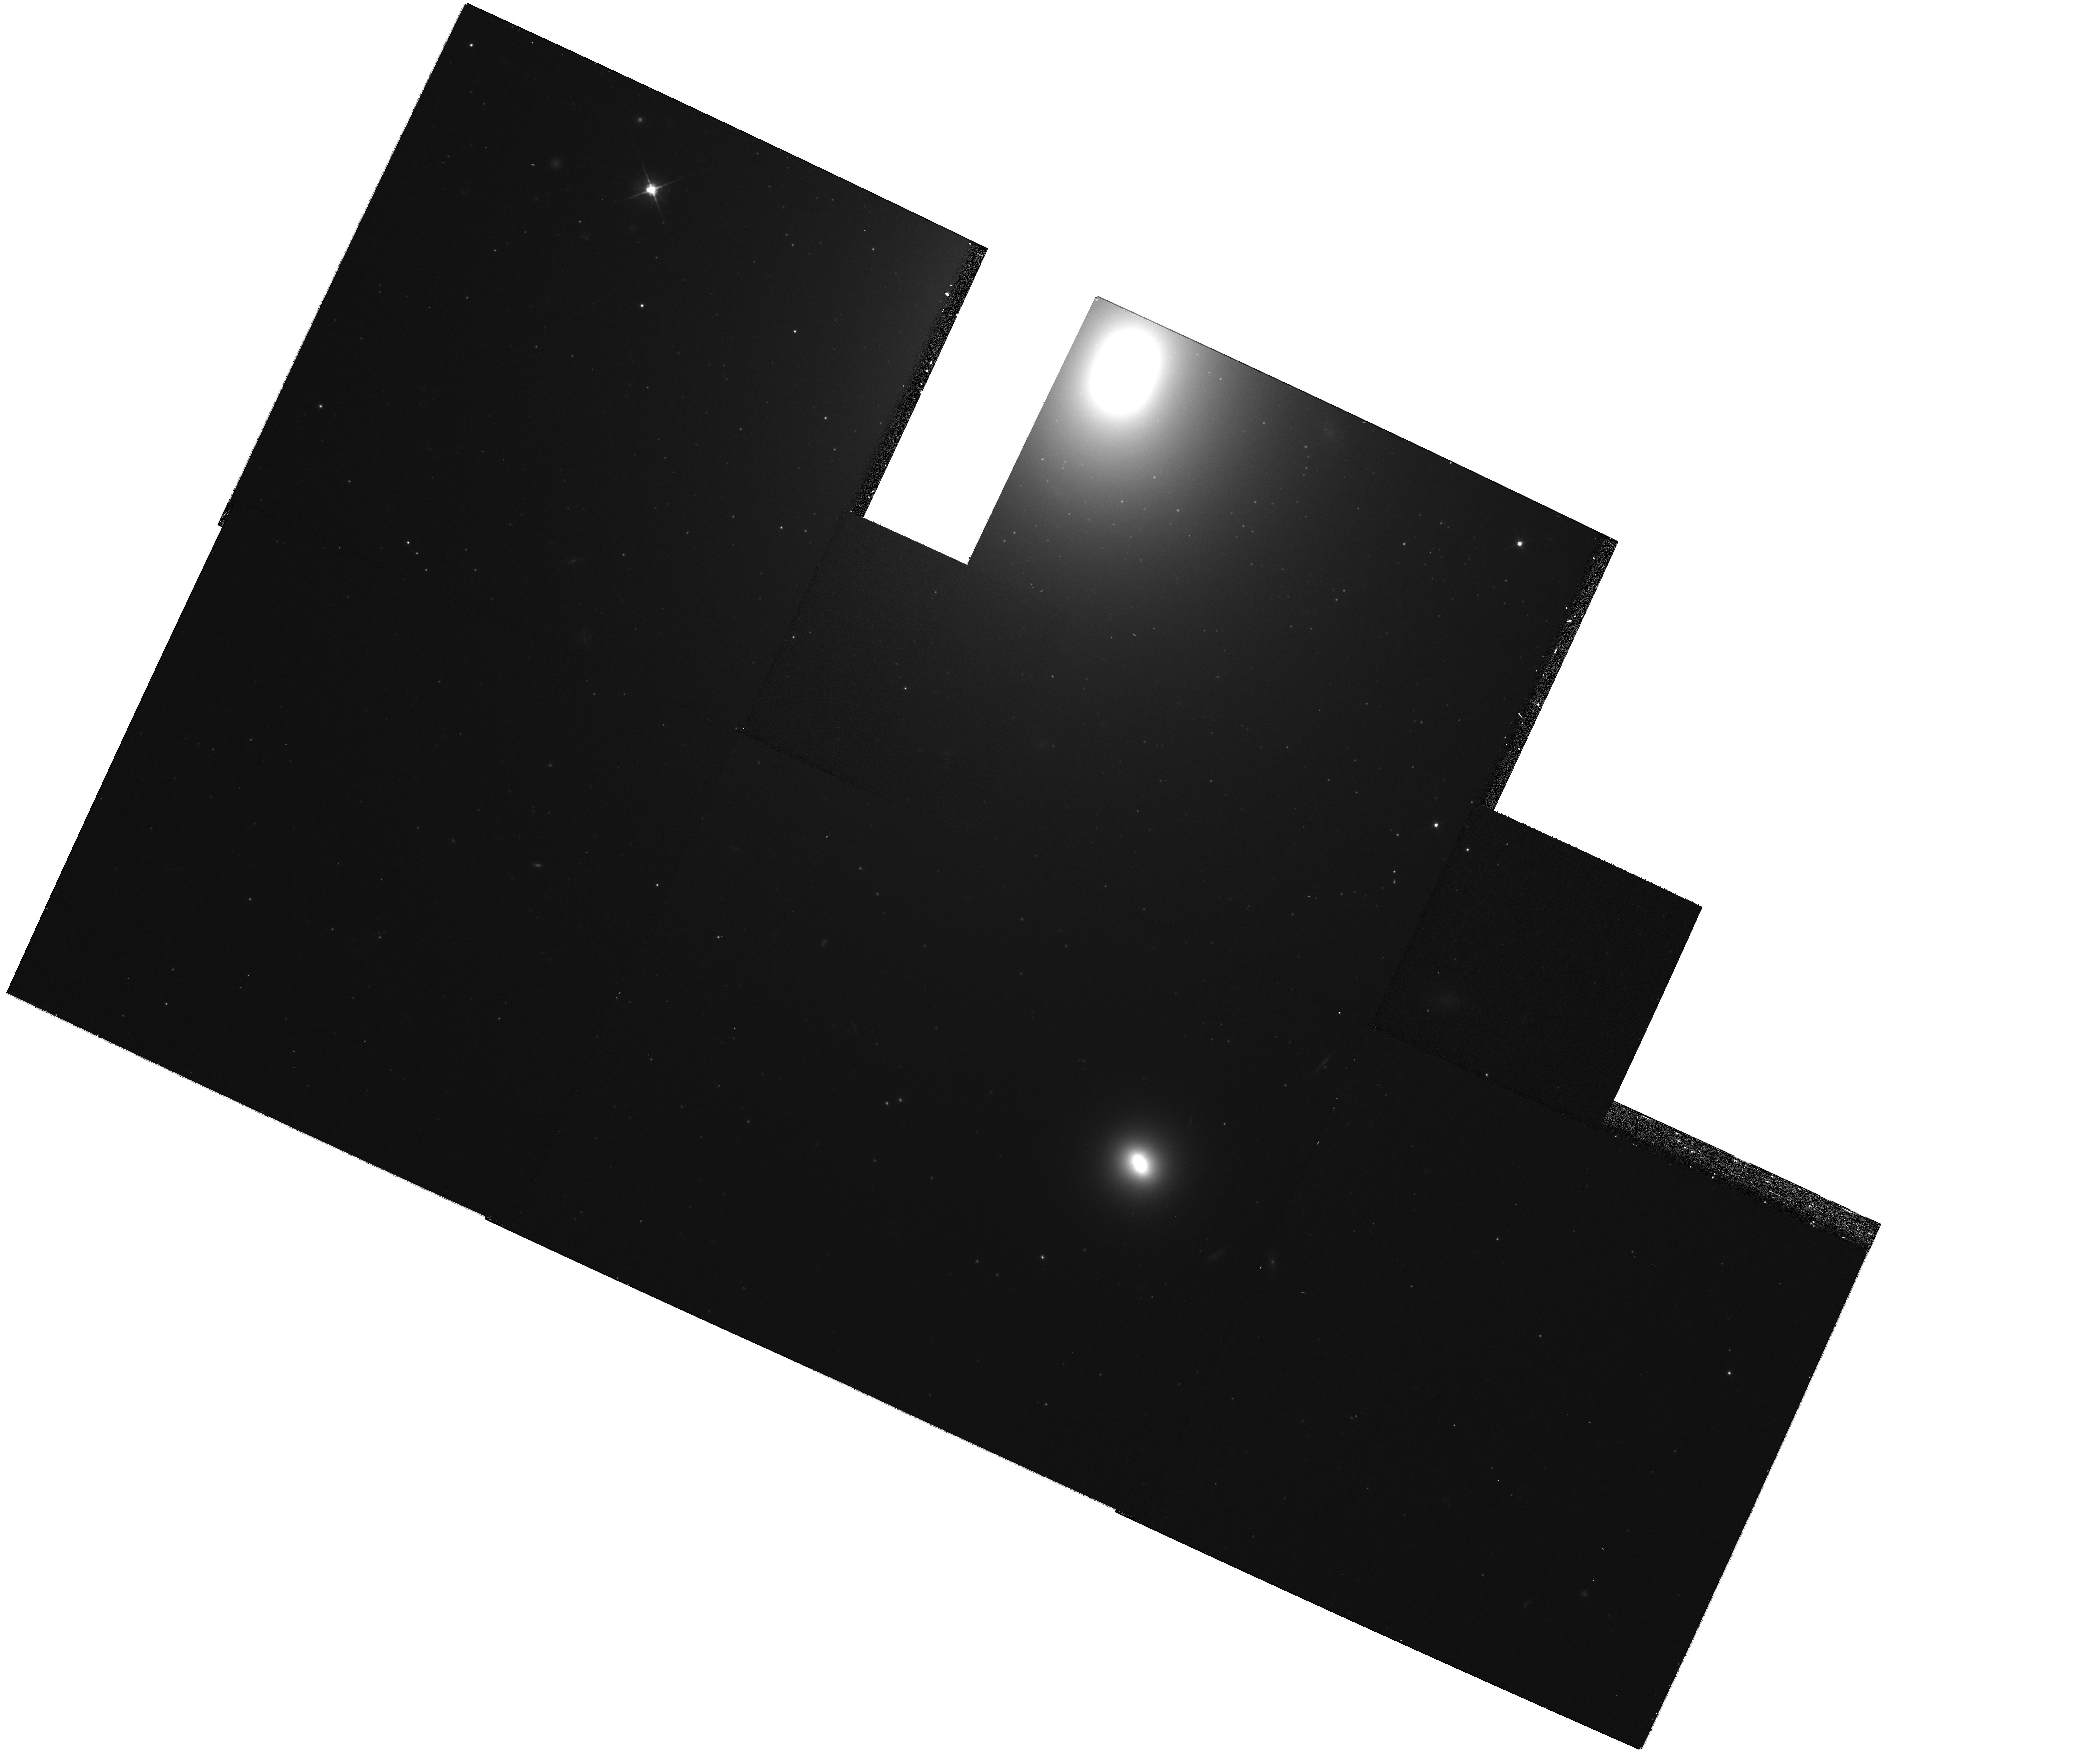
Target: NGC-4261-WFPC2-MOSAIC-CENTER. Instrument: WFPC2/PC. Filter: F606W. Exposure: 27 min. Observation ID: hst_11339_b1_wfpc2_pc_f606w_ua5nb1

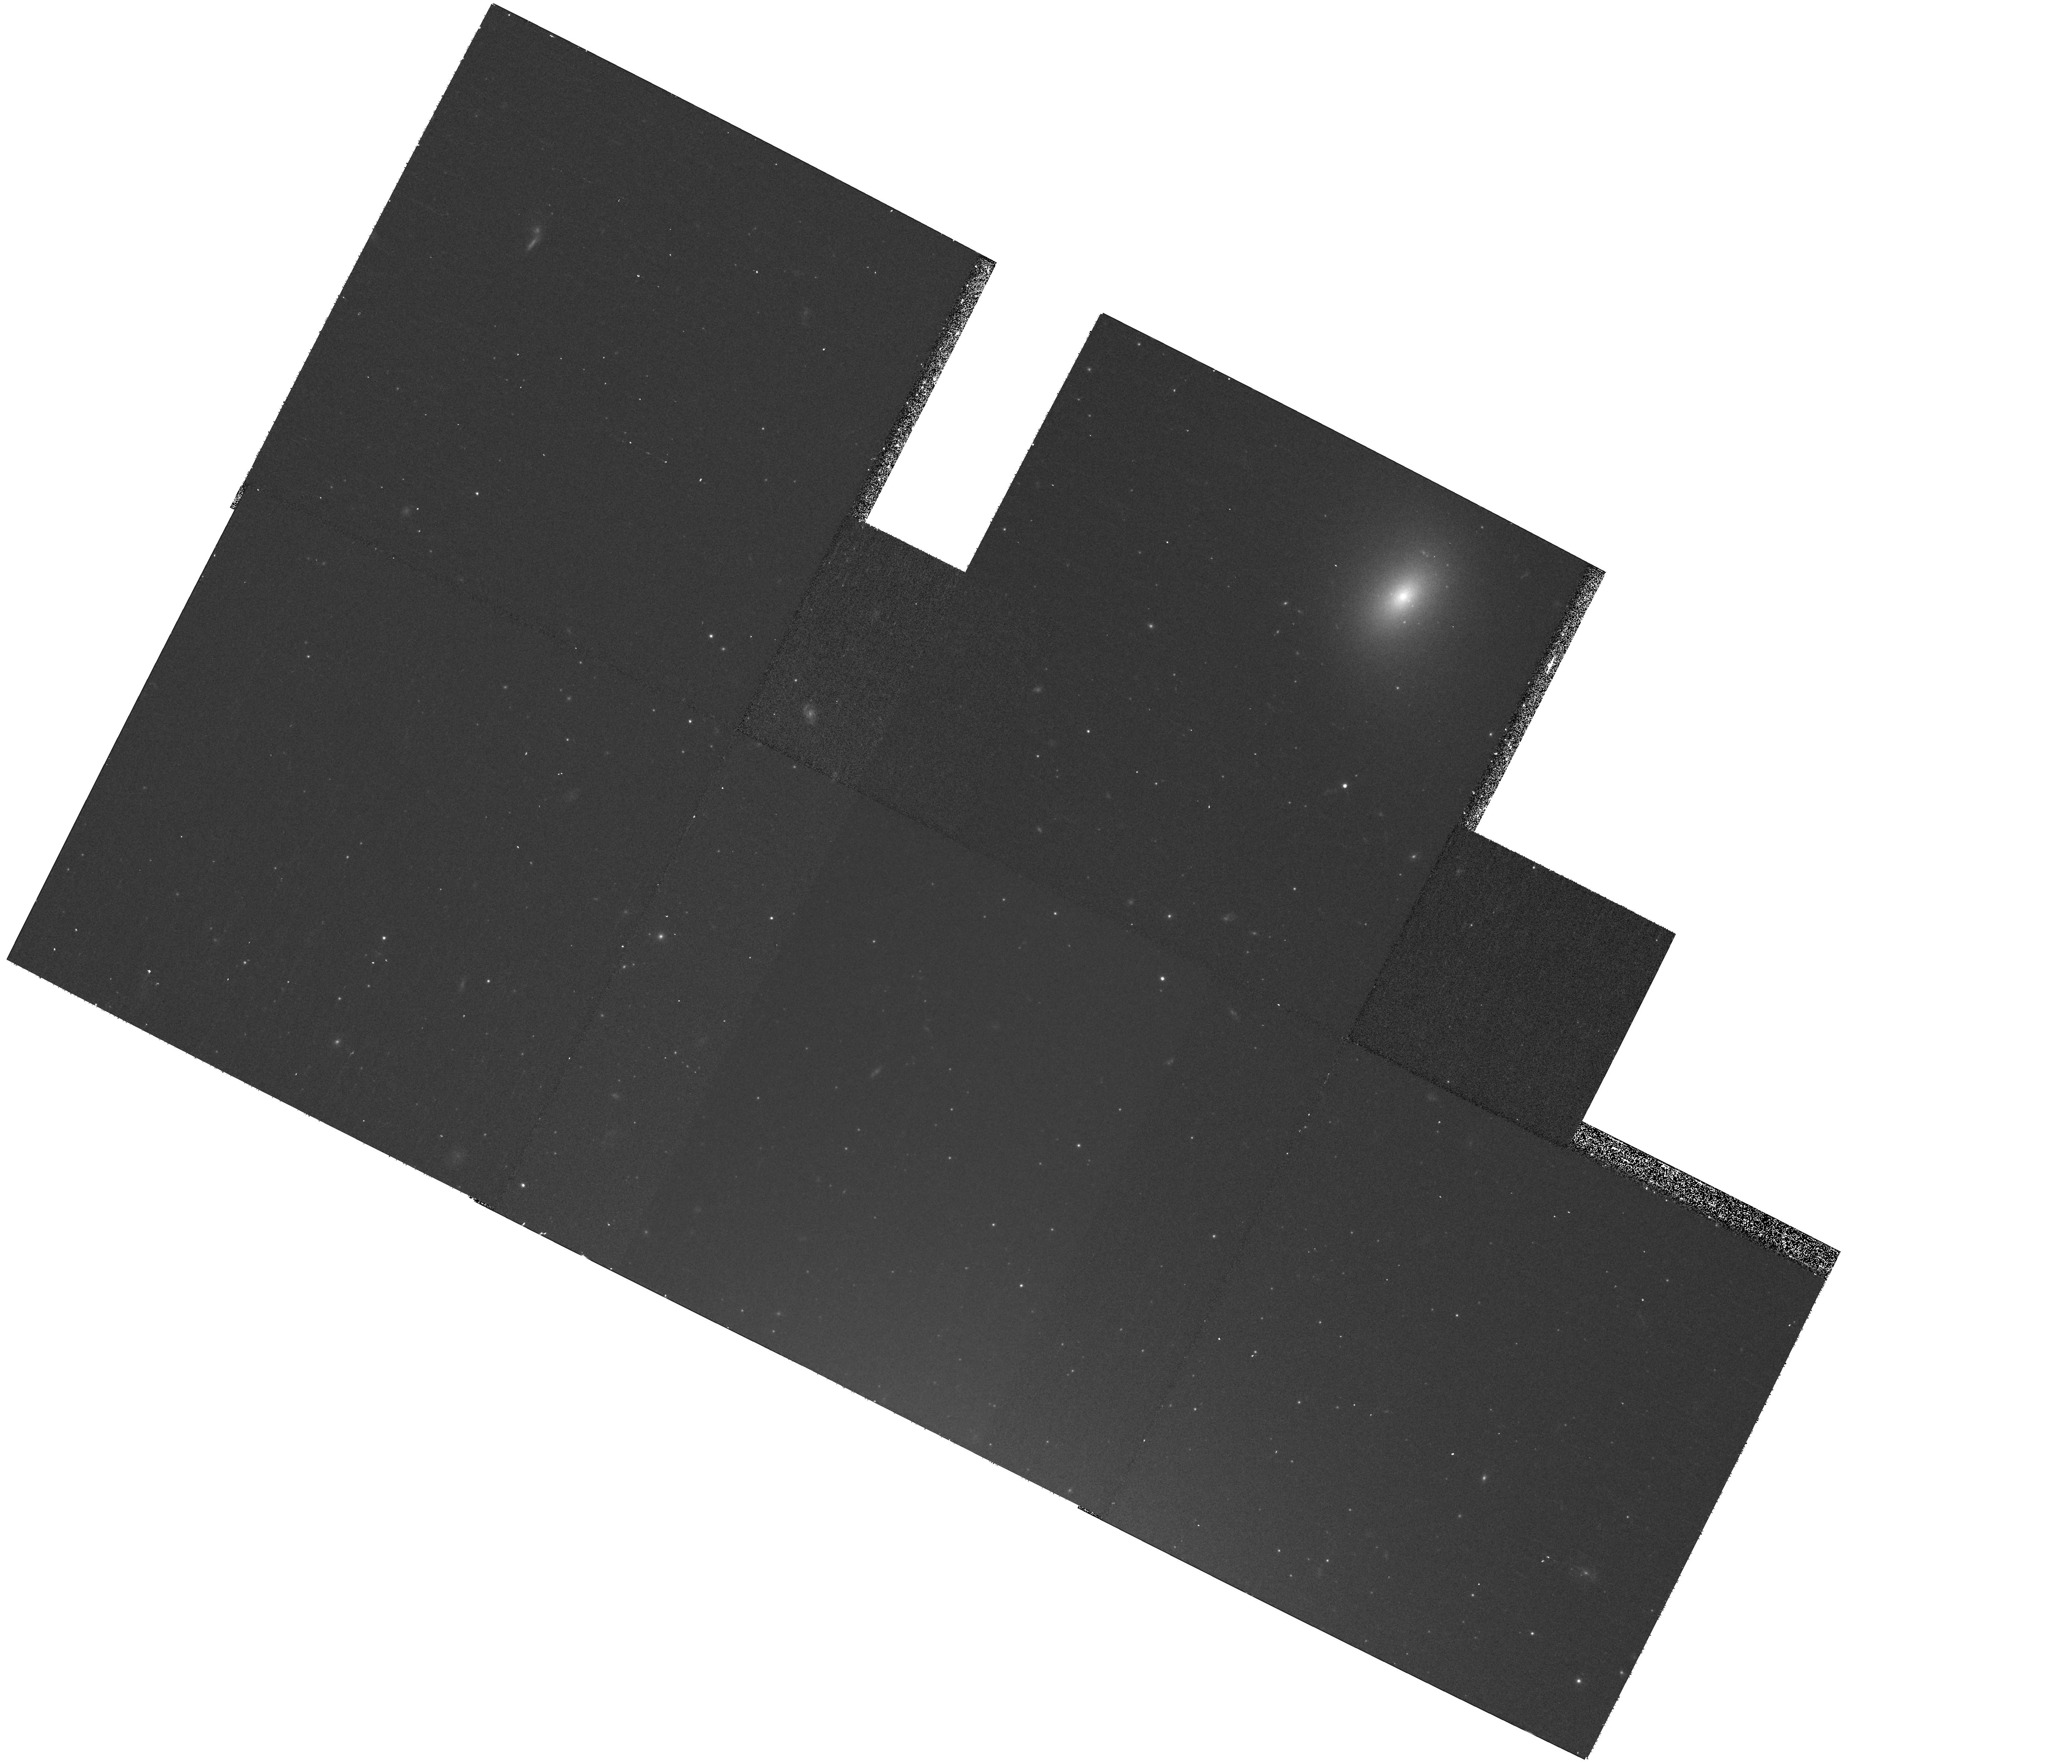
Target: NGC-4261-WFPC2-MOSAIC-CENTER. Instrument: WFPC2/PC. Filter: F814W. Exposure: 27 min. Observation ID: hst_11339_03_wfpc2_pc_f814w_ua5n03

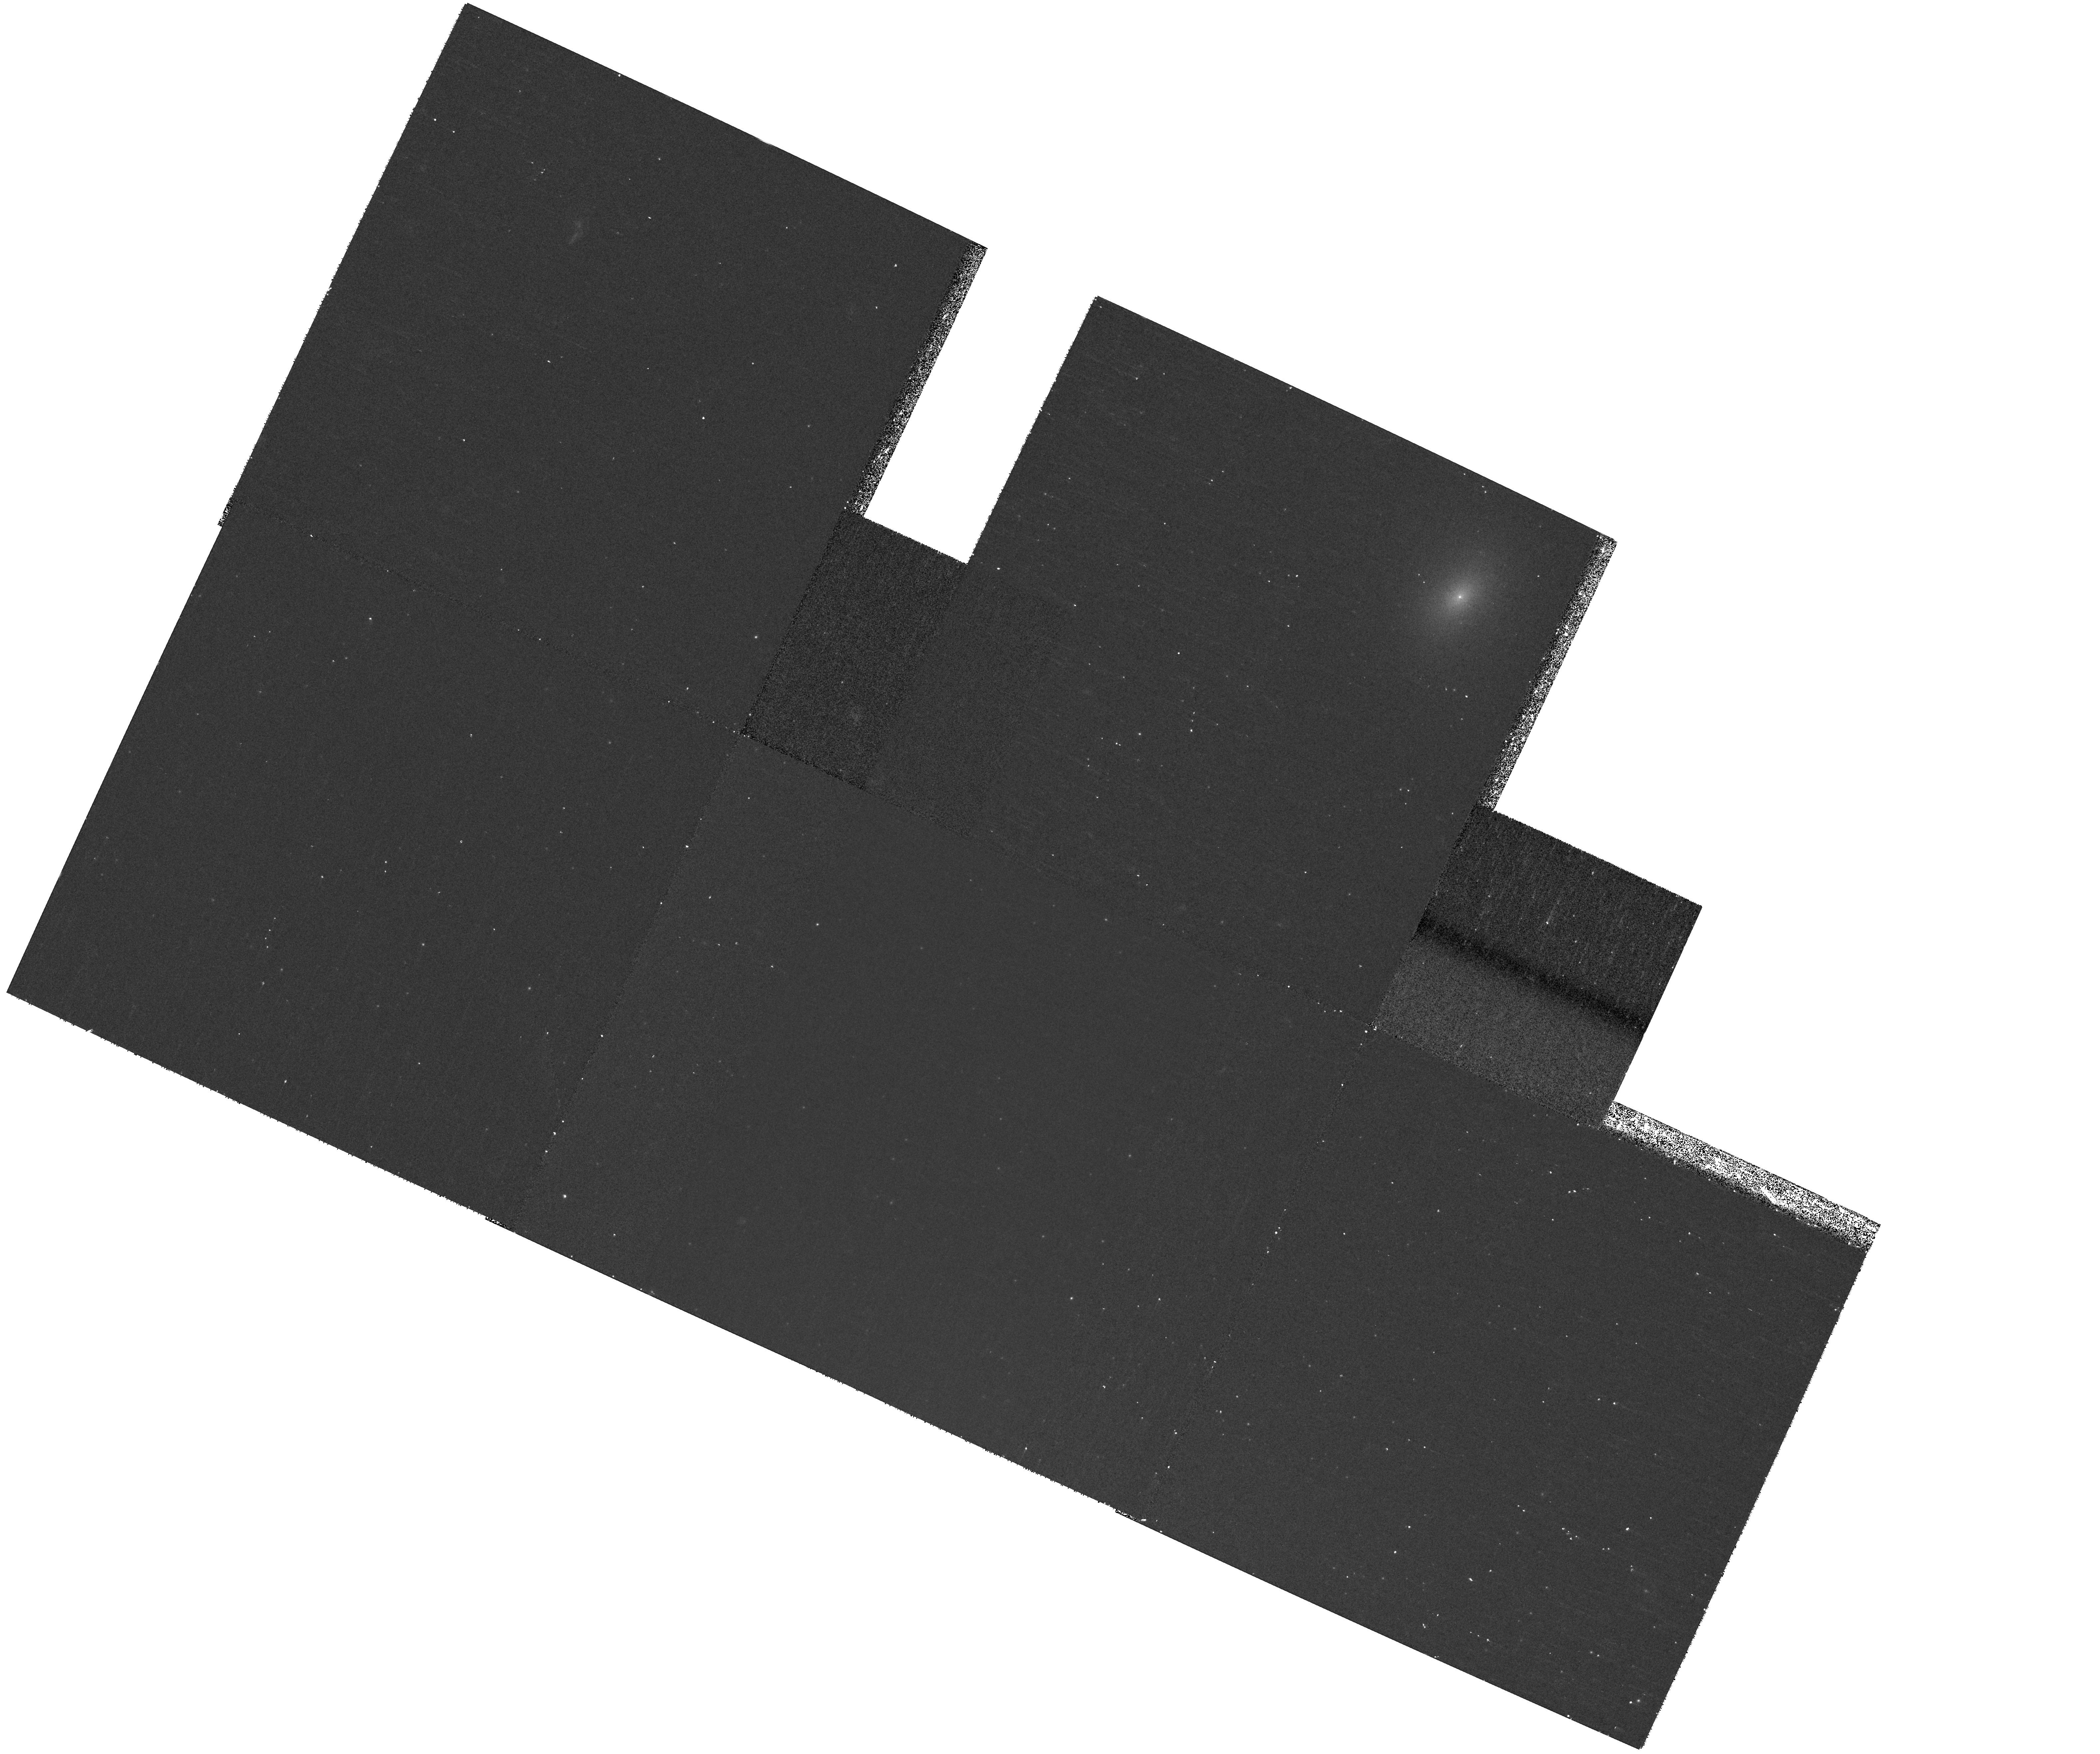
Target: NGC-4261-WFPC2-MOSAIC-CENTER. Instrument: WFPC2/PC. Filter: F450W. Exposure: 27 min. Observation ID: hst_11339_02_wfpc2_pc_f450w_ua5n02

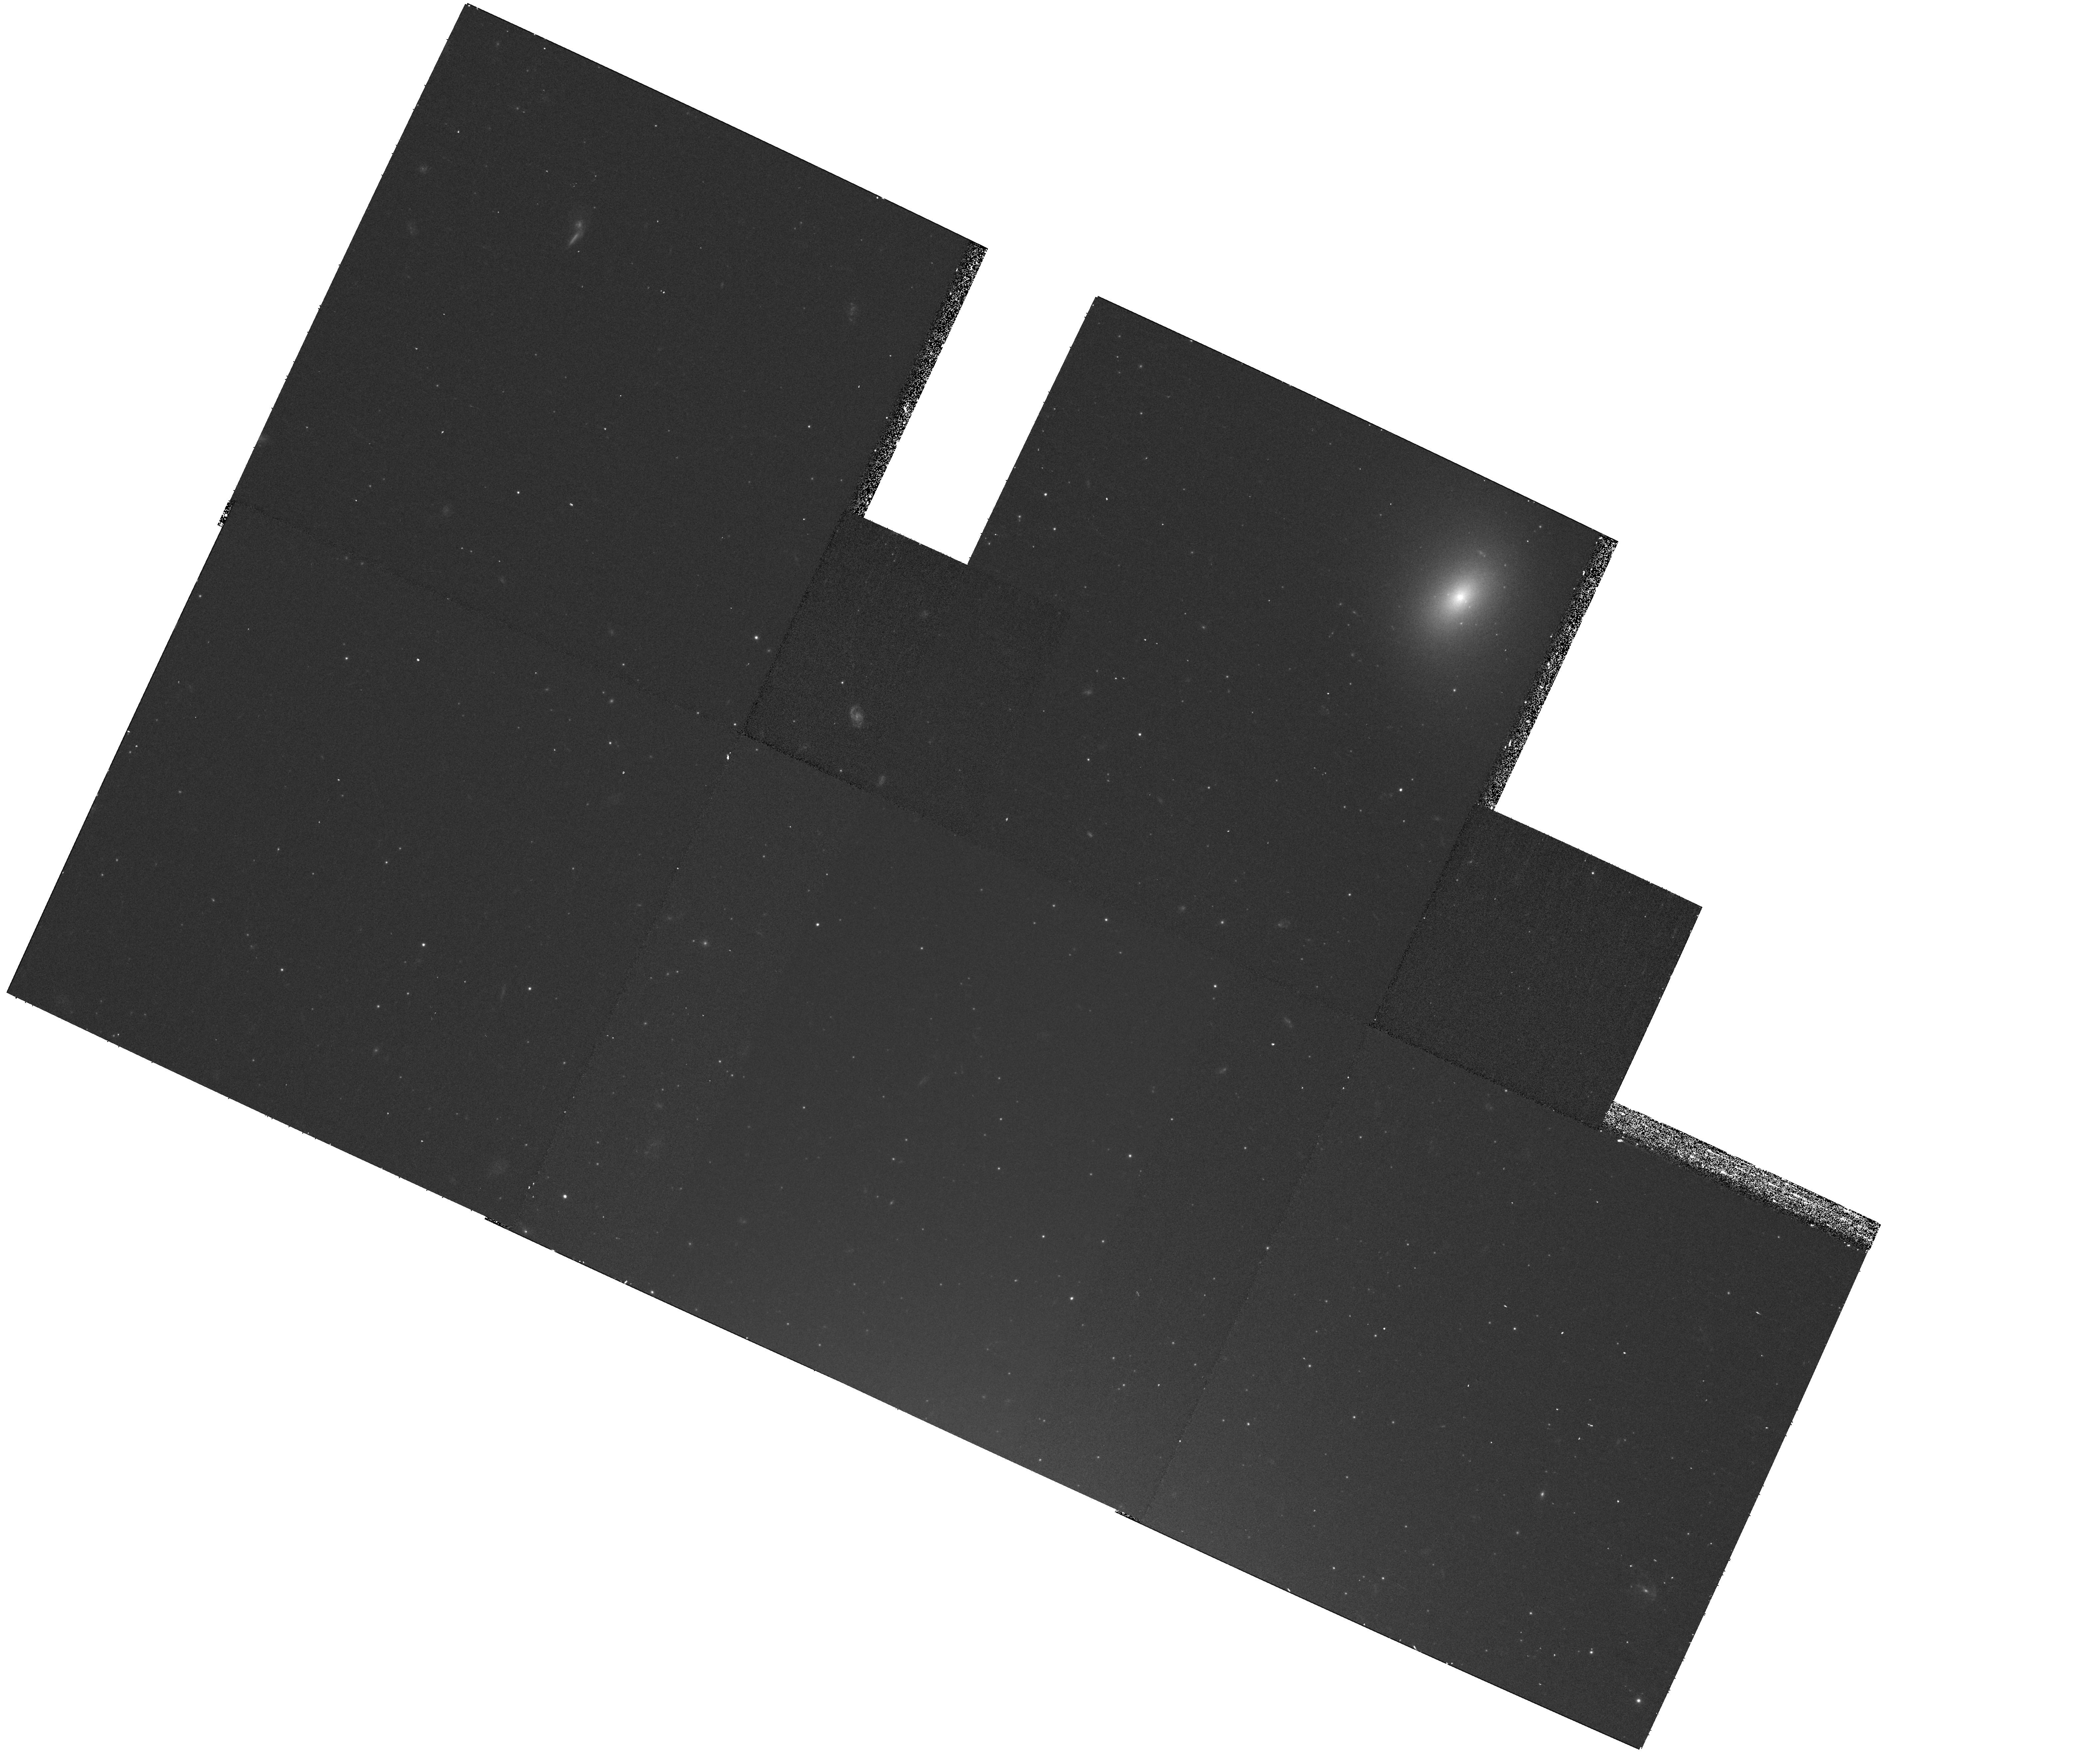
Target: NGC-4261-WFPC2-MOSAIC-CENTER. Instrument: WFPC2/PC. Filter: F606W. Exposure: 27 min. Observation ID: hst_11339_01_wfpc2_pc_f606w_ua5n01

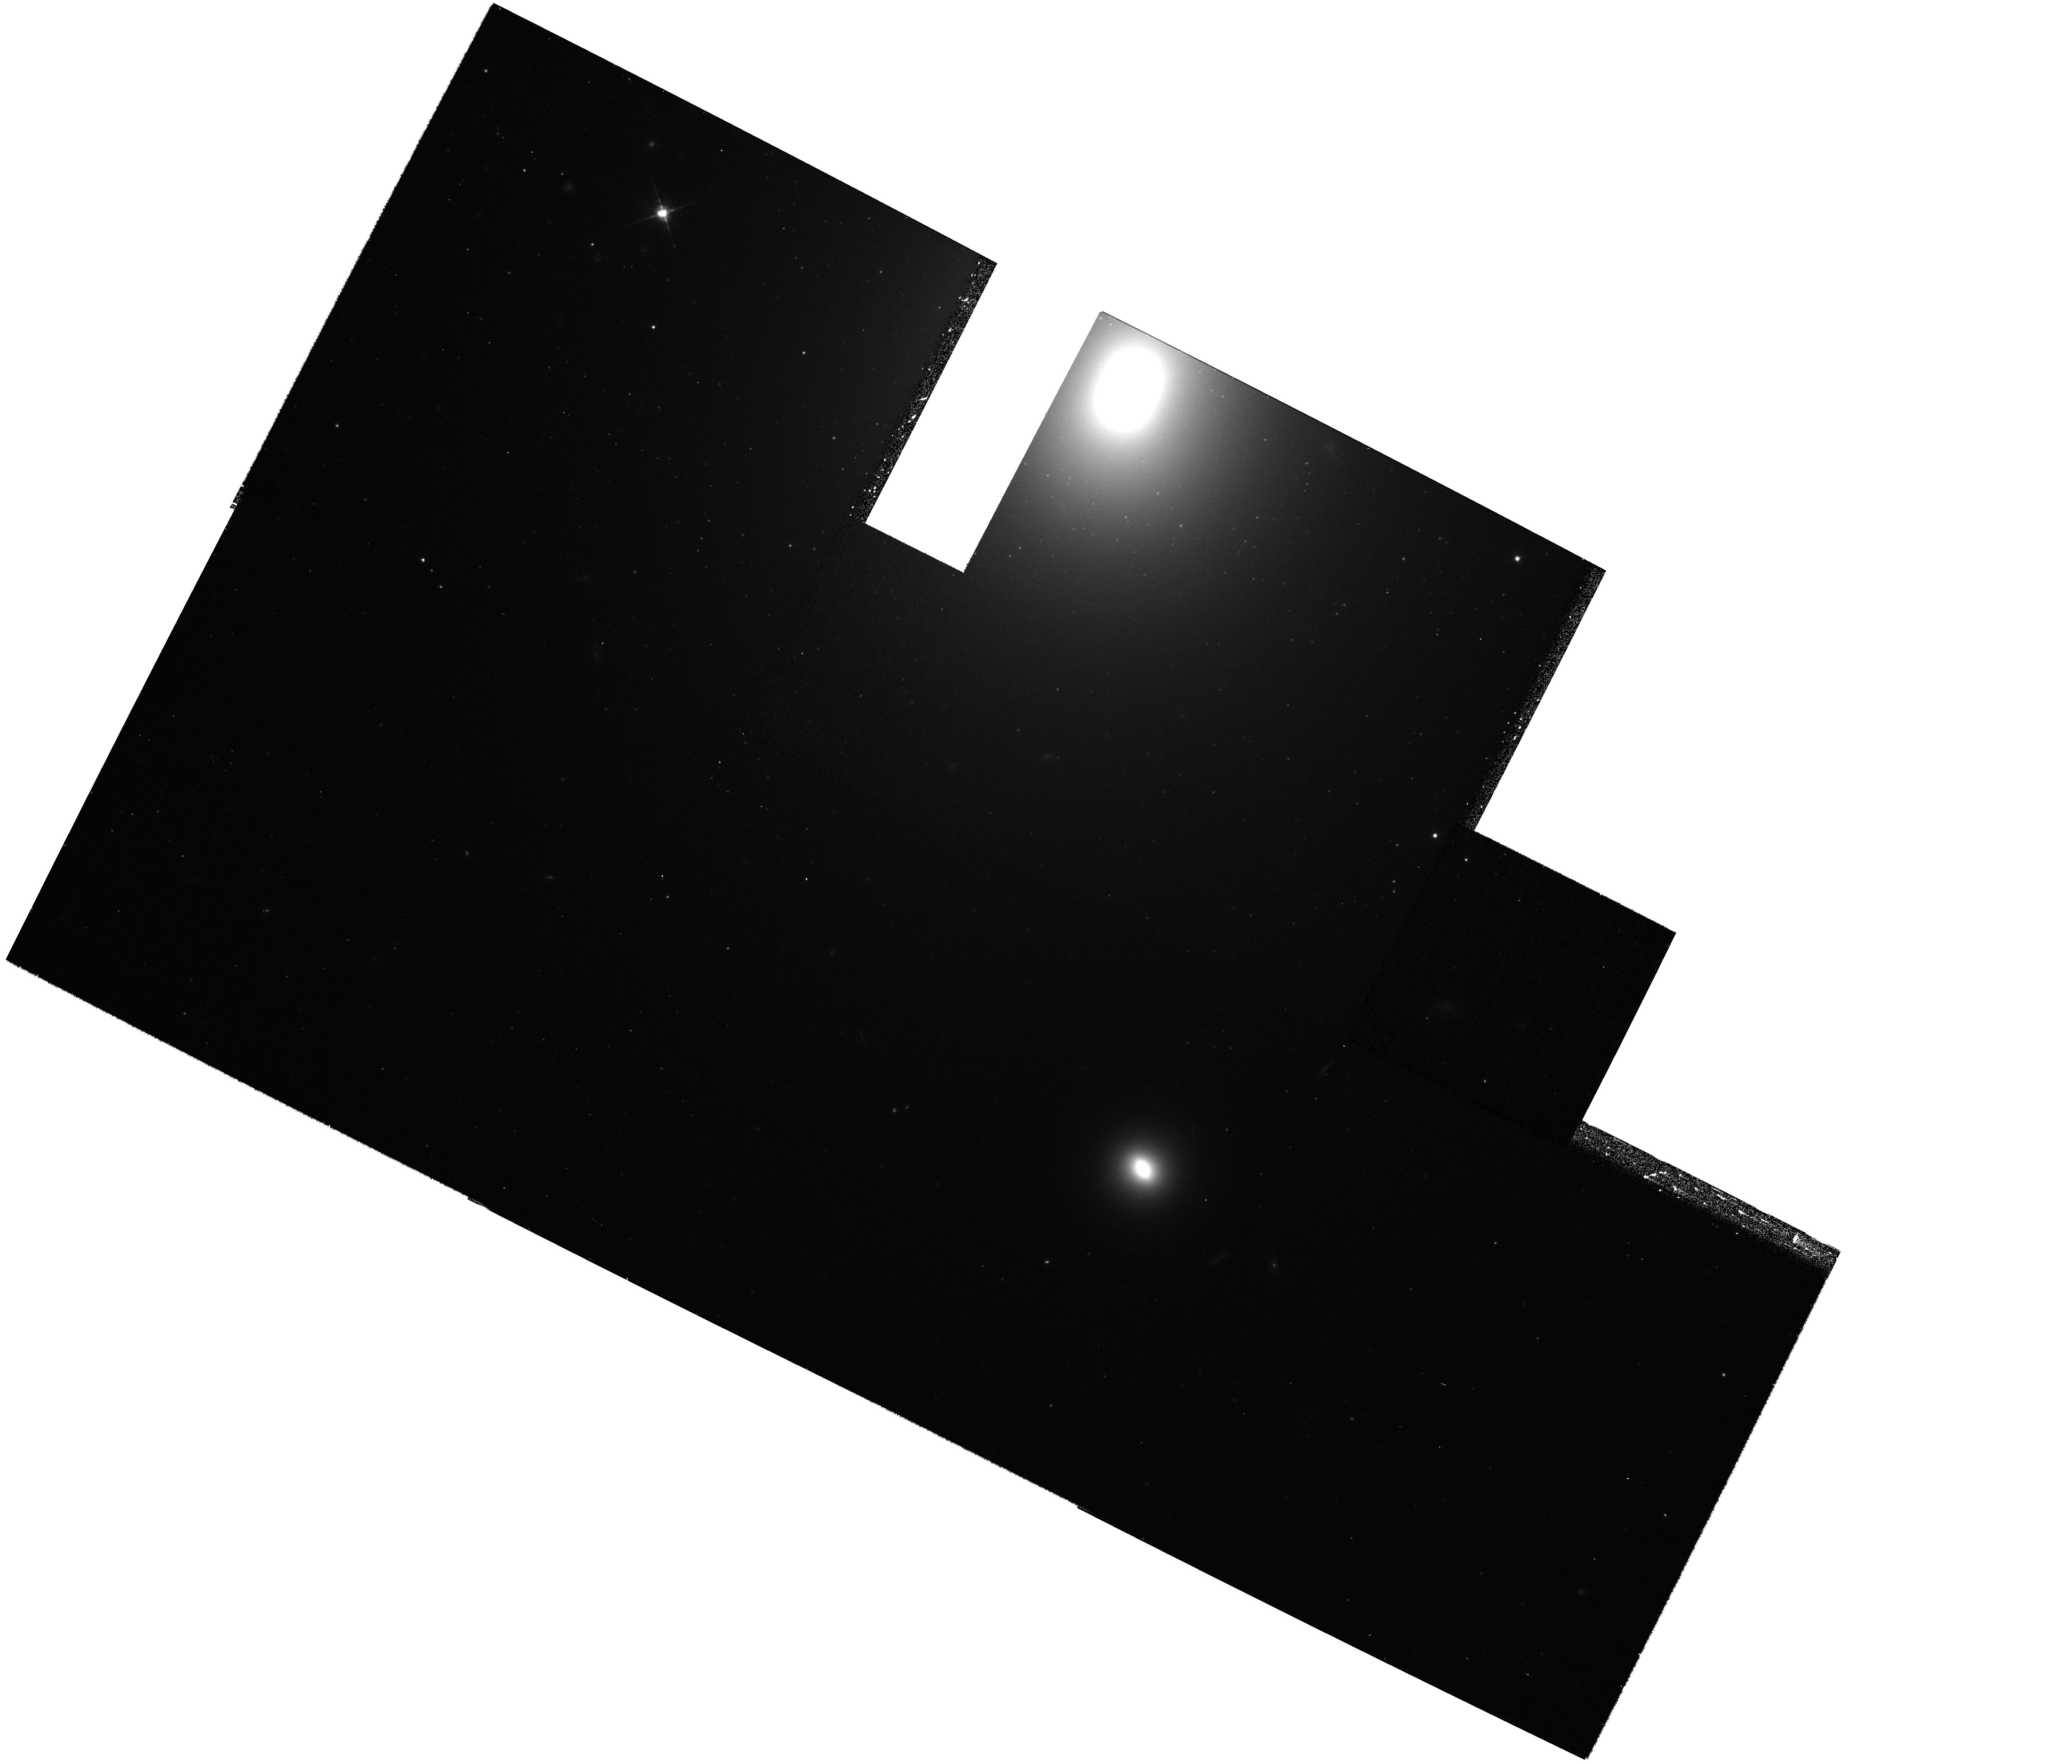
Target: NGC-4261-WFPC2-MOSAIC-CENTER. Instrument: WFPC2/PC. Filter: F814W. Exposure: 27 min. Observation ID: hst_11339_b3_wfpc2_pc_f814w_ua5nb3

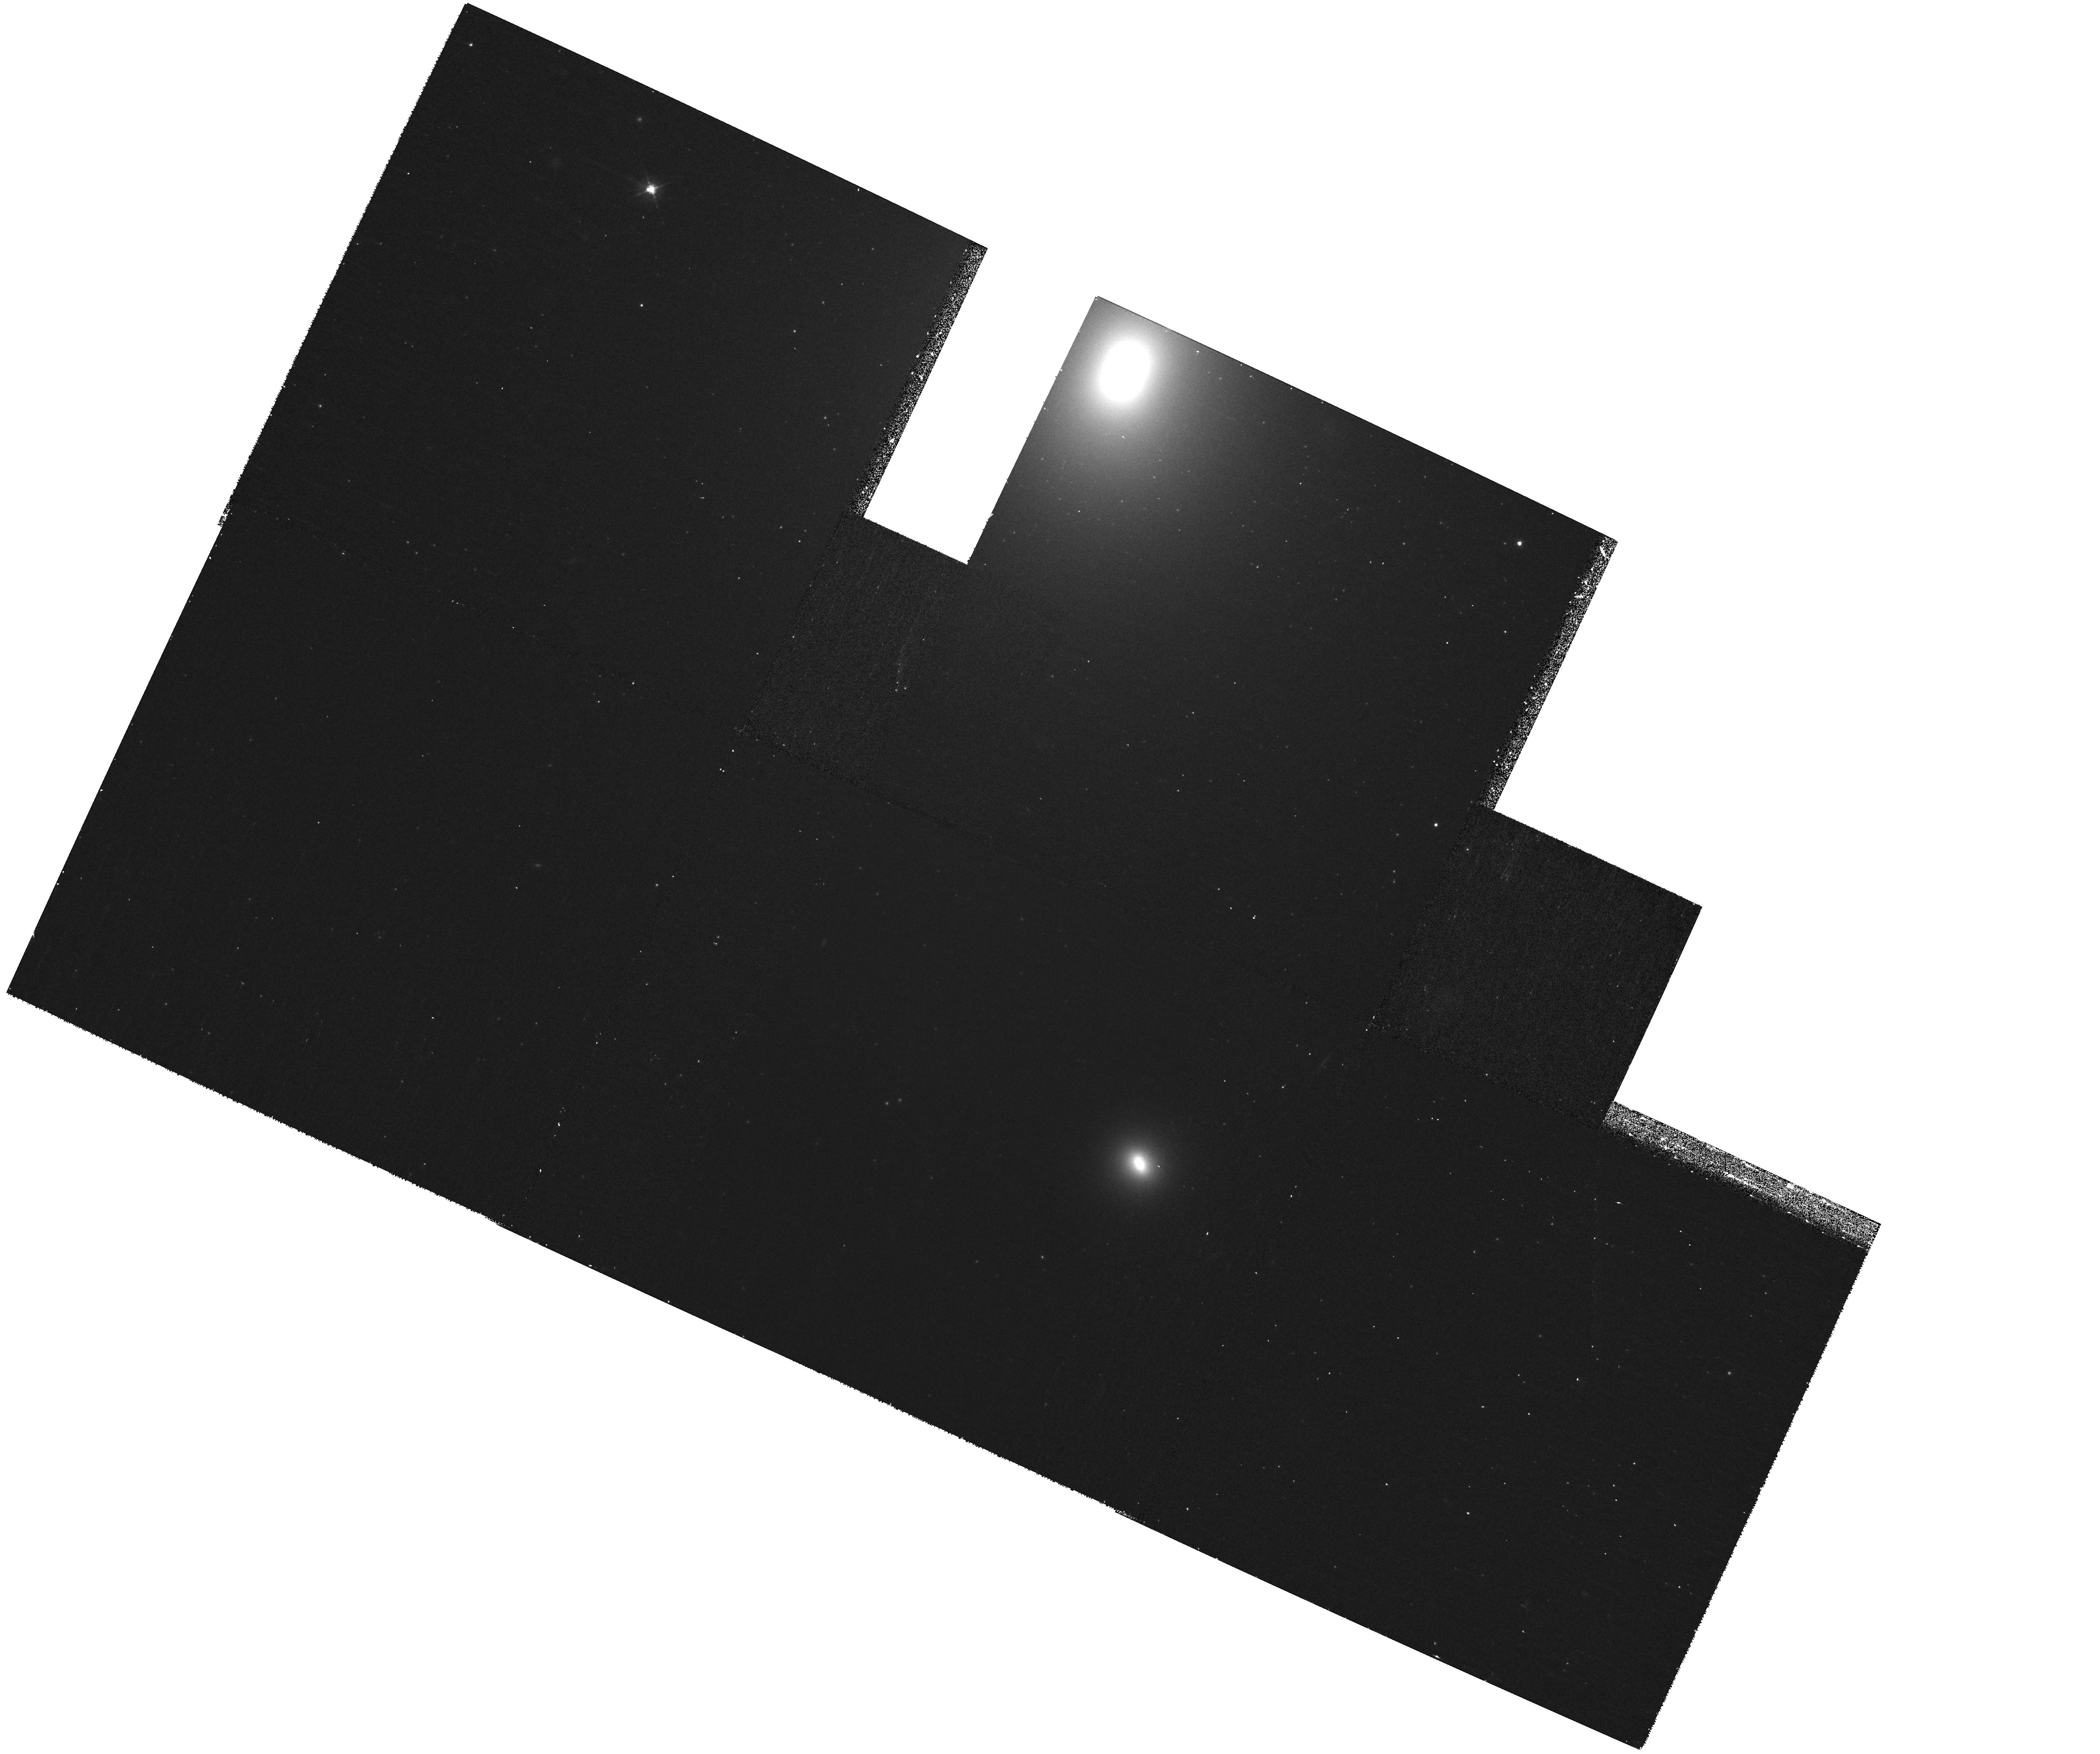
Target: NGC-4261-WFPC2-MOSAIC-CENTER. Instrument: WFPC2/PC. Filter: F450W. Exposure: 27 min. Observation ID: hst_11339_b2_wfpc2_pc_f450w_ua5nb2

A deep observation of NGC4261: understanding its unique X-ray source population, gas morphology, and jet properties (PI: Zezas, Andreas)

The nearby early-type galaxy NGC4261 reveals strikingly asymmetric distributions of X-ray sources as seen with Chandra, and globular clusters (GC) as seen in the optical band. To address the link between these populations based on their spatial correlation, luminosity function and spectral properties, and to inve- stigate the possibility that this effect is due to the galaxy's merger history, we propose a 100ksec Chandra ACIS-S3 exposure, which will detect X-ray sources down to typical LMXB luminosities (Lx~5E37 erg/s), and HST-WFPC2 observations to obtain a deep census of the GC population over the whole galaxy. These data will also allow a detailed study of its complex gaseous component, and provide information on the unique two-sided X-ray jet.